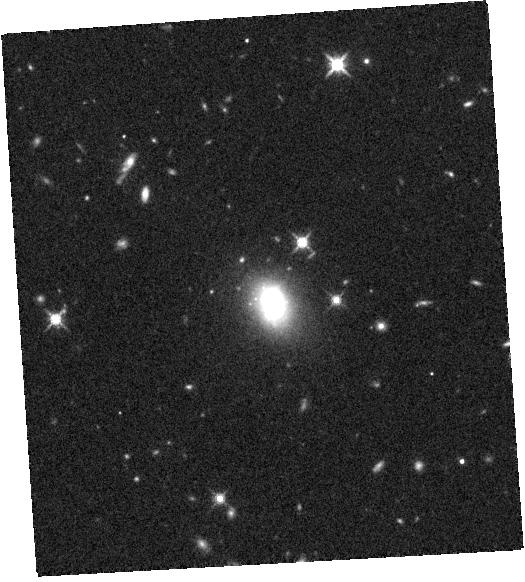
Target: SDSSJ160135.95+311353.7. Instrument: WFC3/IR. Filter: F140W. Exposure: 7 min. Observation ID: hst_15607_06_wfc3_ir_f140w_idwm06

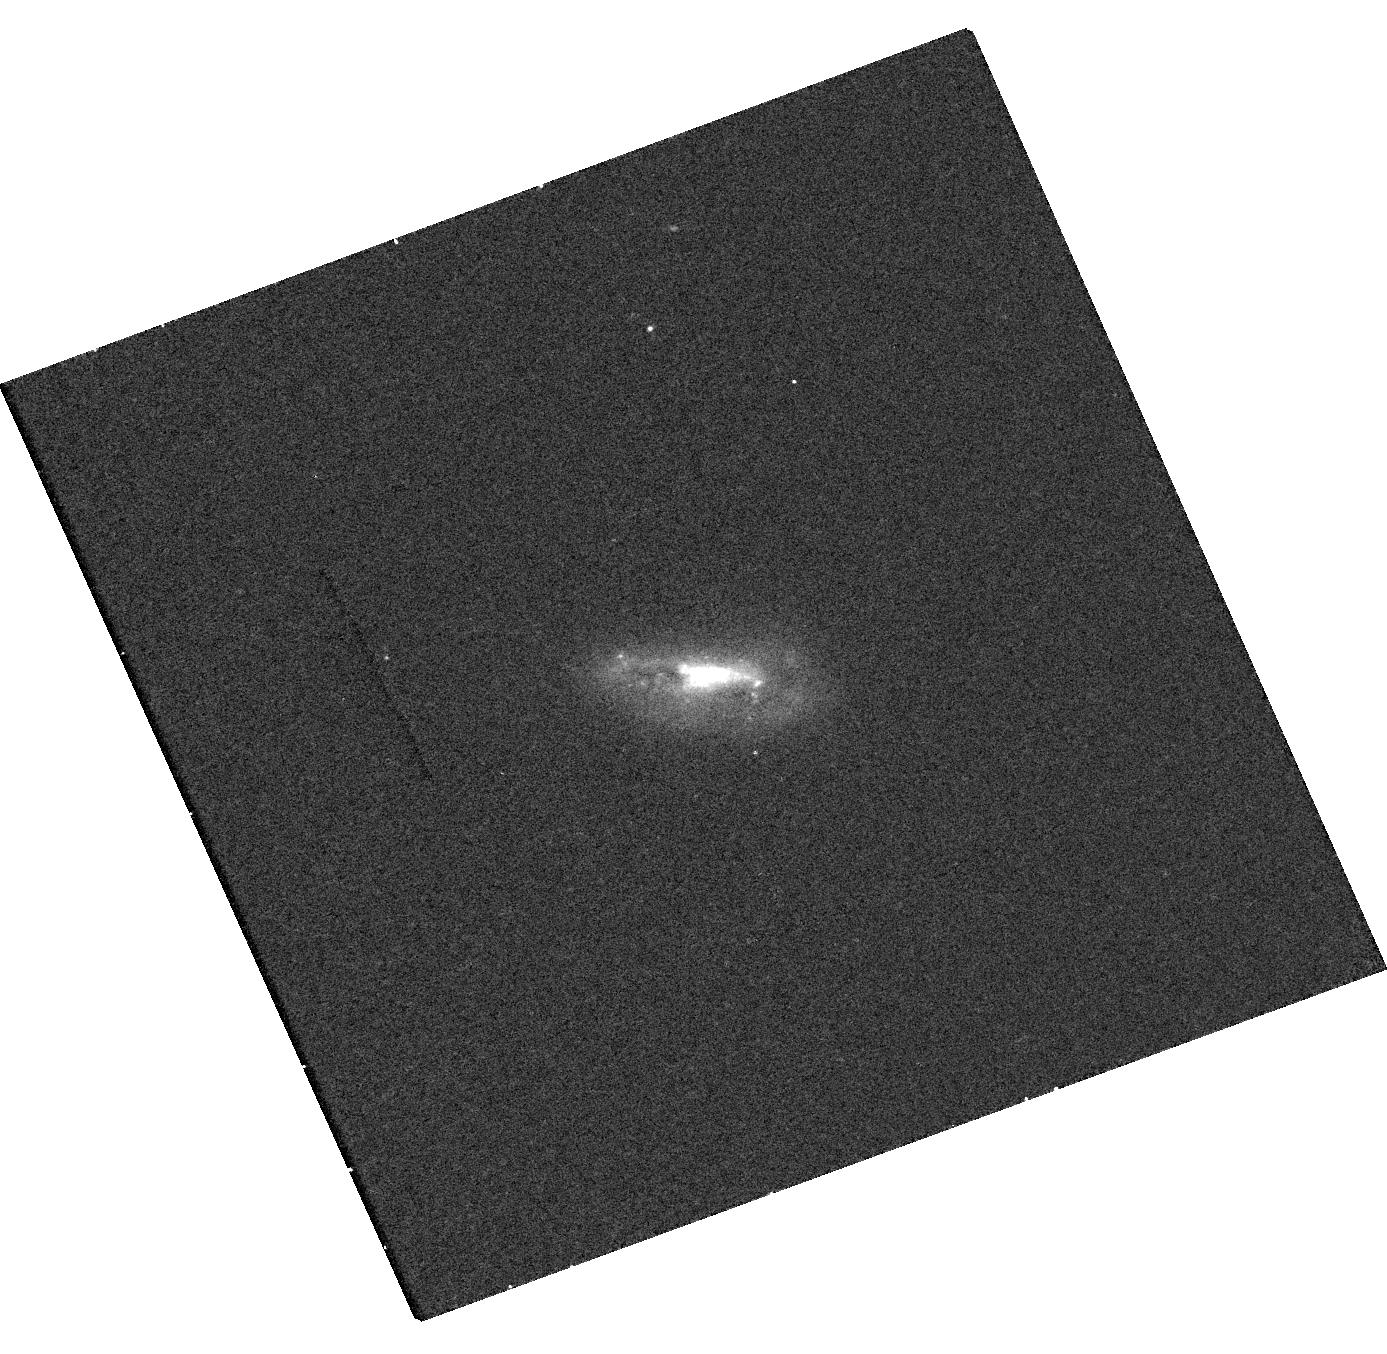
Target: SDSSJ005904.10+010004.2. Instrument: WFC3/UVIS. Filter: F336W. Exposure: 15 min. Observation ID: hst_15607_04_wfc3_uvis_f336w_idwm04

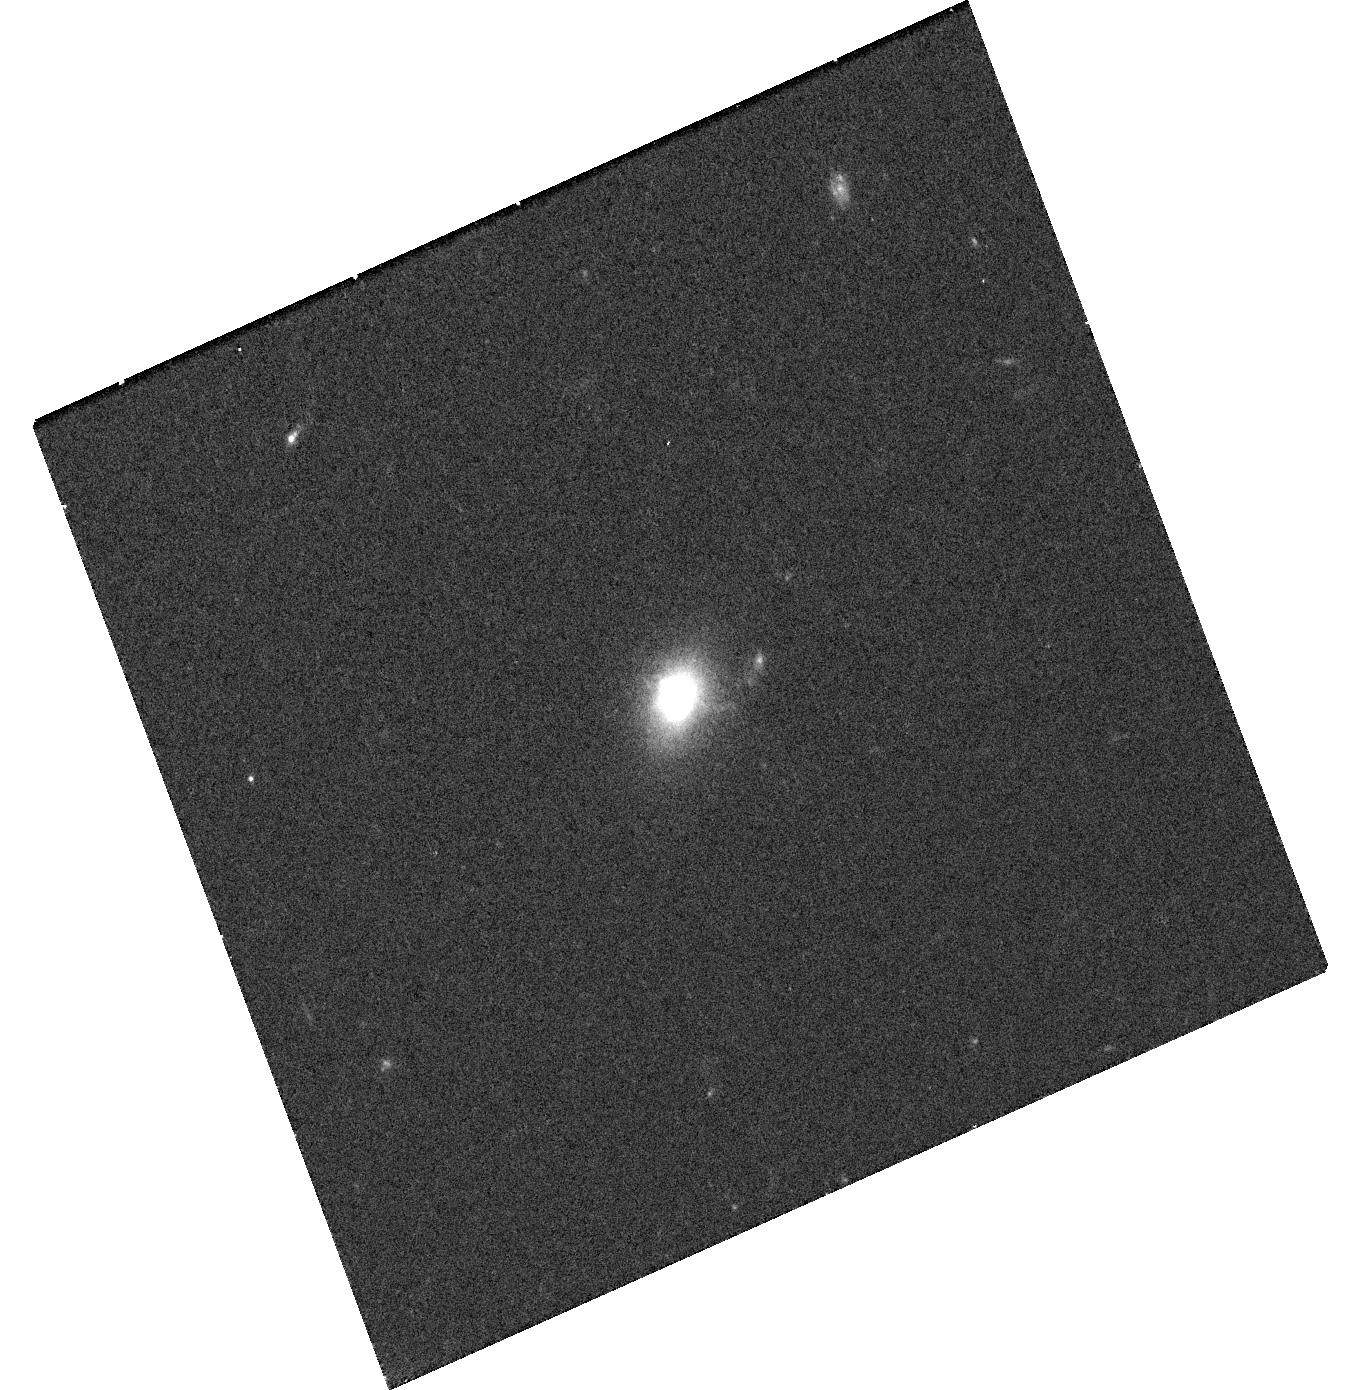
Target: SDSSJ154748.99+220303.2. Instrument: WFC3/UVIS. Filter: F606W. Exposure: 12 min. Observation ID: hst_15607_05_wfc3_uvis_f606w_idwm05

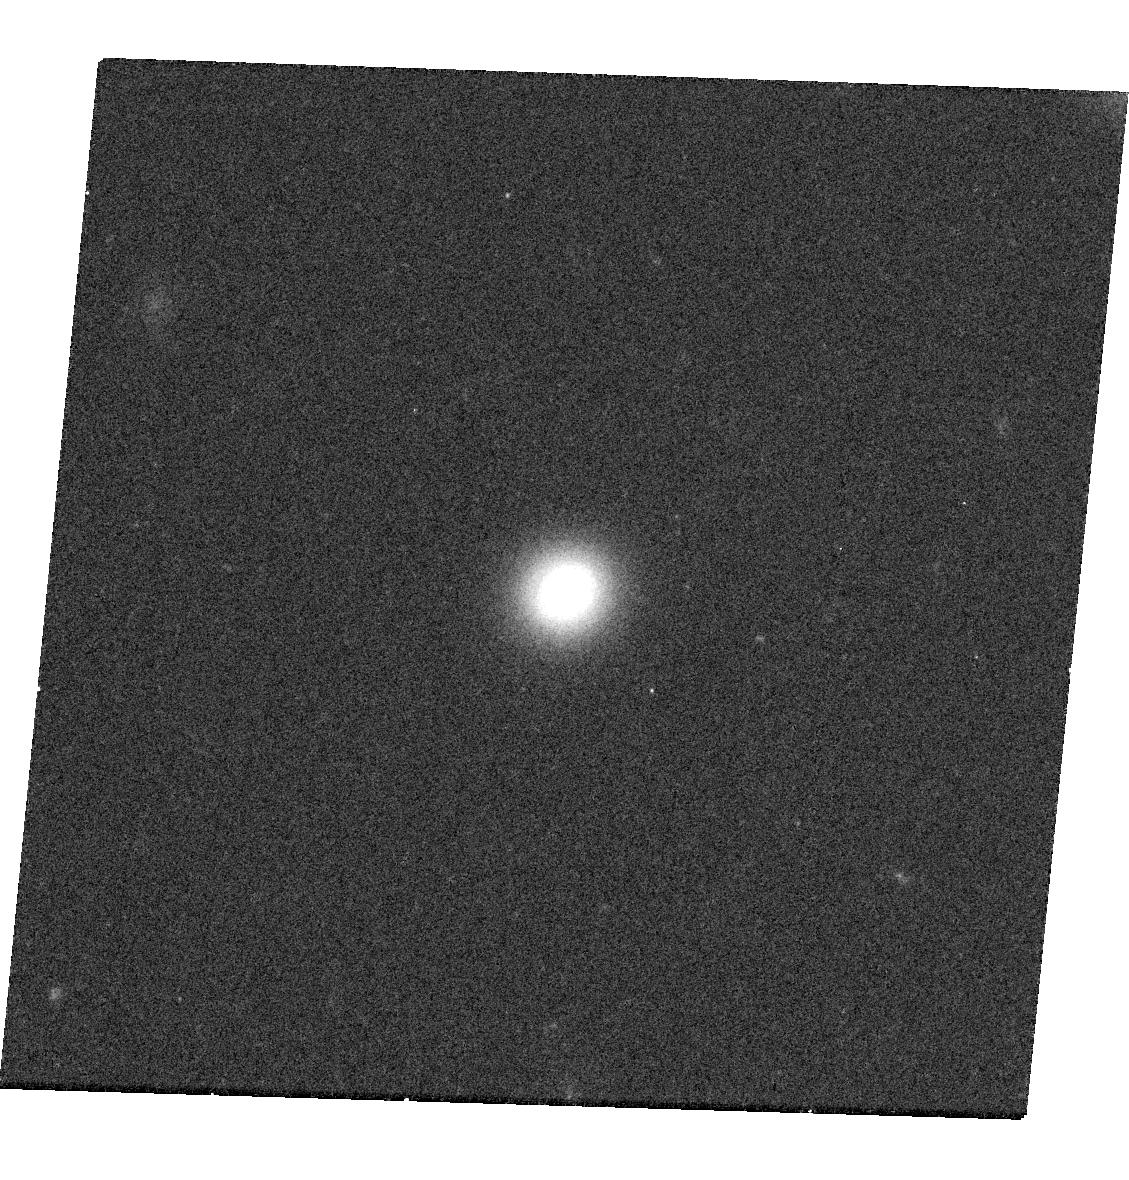
Target: SDSSJ114359.58+244251.7. Instrument: WFC3/UVIS. Filter: F606W. Exposure: 12 min. Observation ID: hst_15607_02_wfc3_uvis_f606w_idwm02

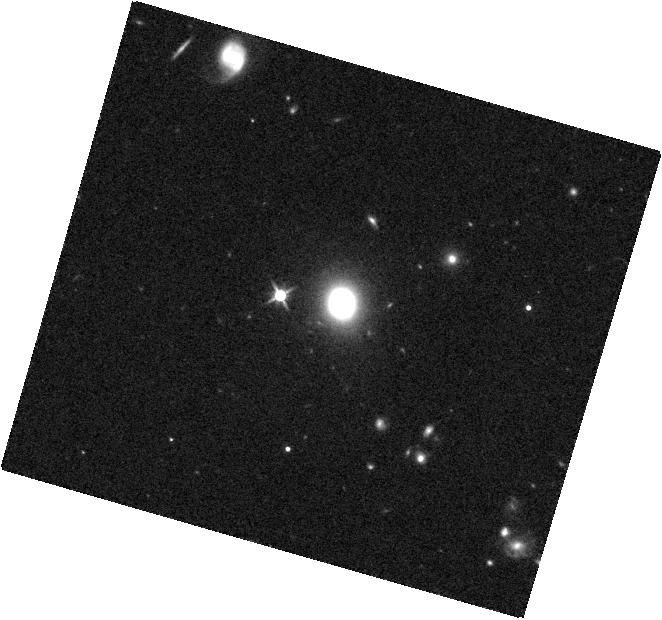
Target: SDSSJ133245.62+263449.3. Instrument: WFC3/IR. Filter: F140W. Exposure: 7 min. Observation ID: hst_15607_03_wfc3_ir_f140w_idwm03

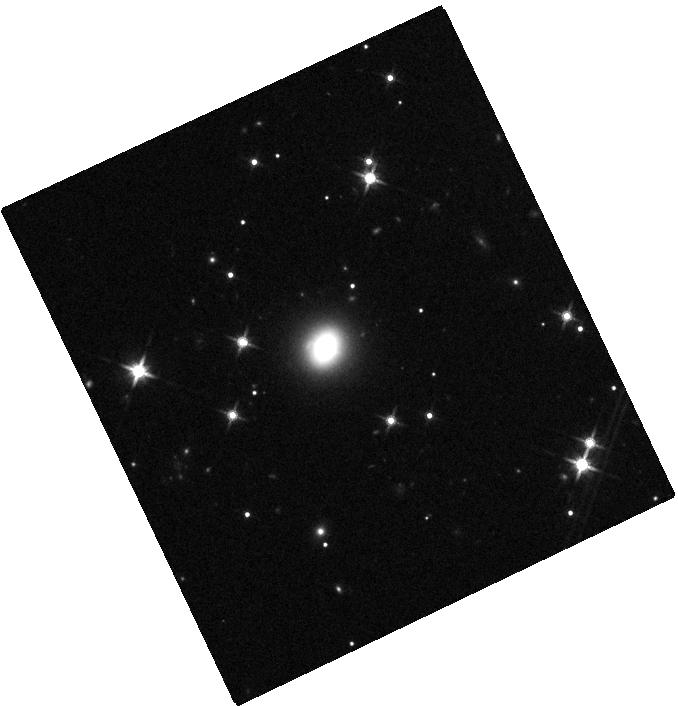
Target: SDSSJ032224.64+401119.8. Instrument: WFC3/IR. Filter: F140W. Exposure: 7 min. Observation ID: hst_15607_01_wfc3_ir_f140w_idwm01

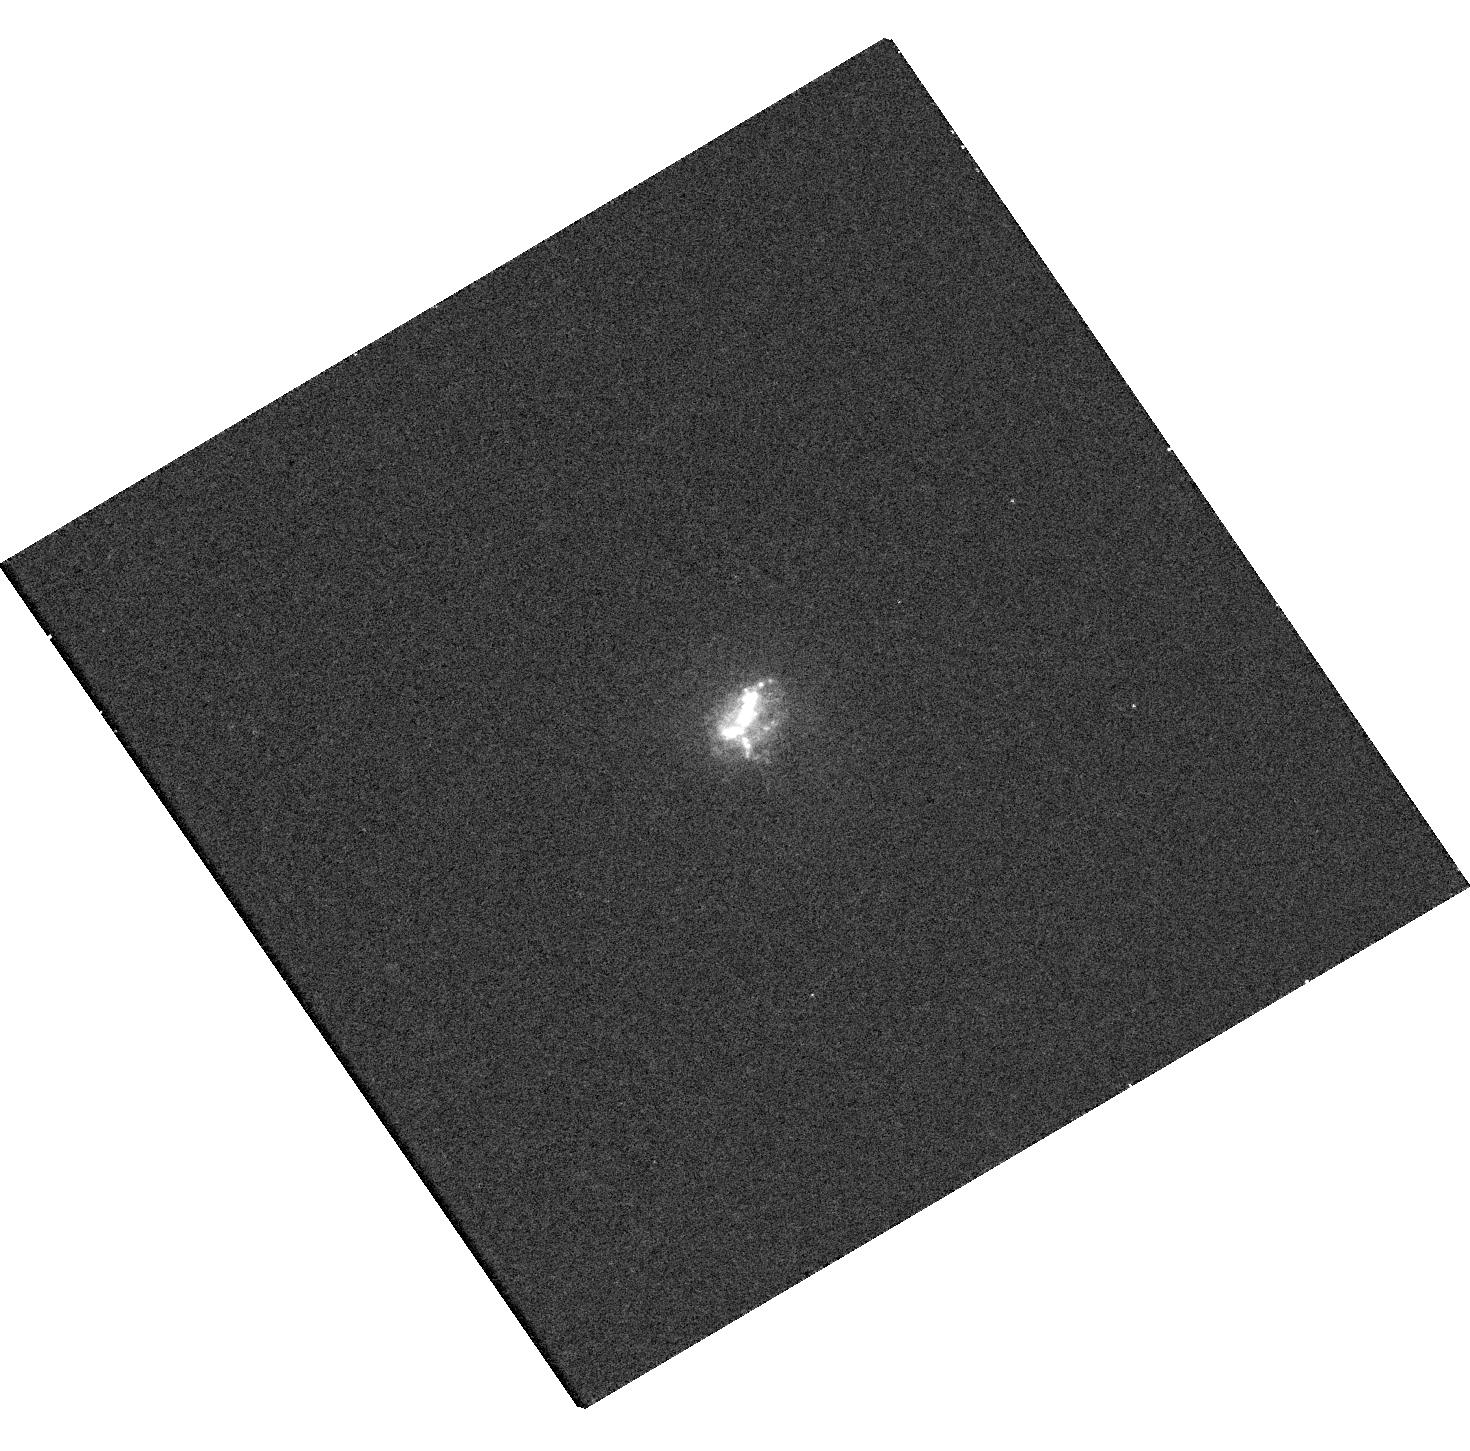
Target: SDSSJ233244.60-005847.9. Instrument: WFC3/UVIS. Filter: F336W. Exposure: 15 min. Observation ID: hst_15607_07_wfc3_uvis_f336w_idwm07

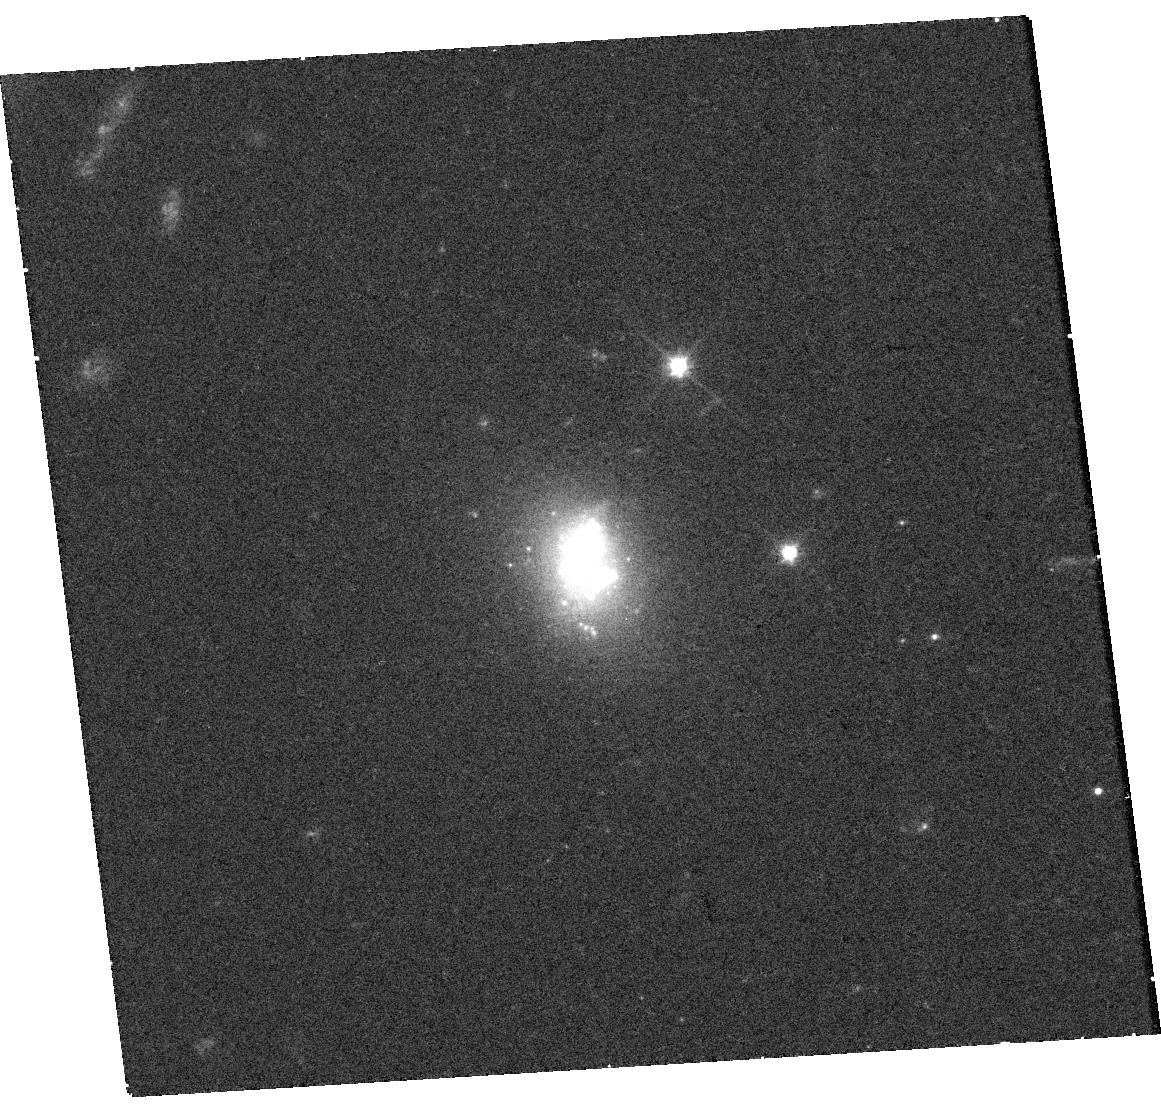
Target: SDSSJ160135.95+311353.7. Instrument: WFC3/UVIS. Filter: F606W. Exposure: 12 min. Observation ID: hst_15607_06_wfc3_uvis_f606w_idwm06

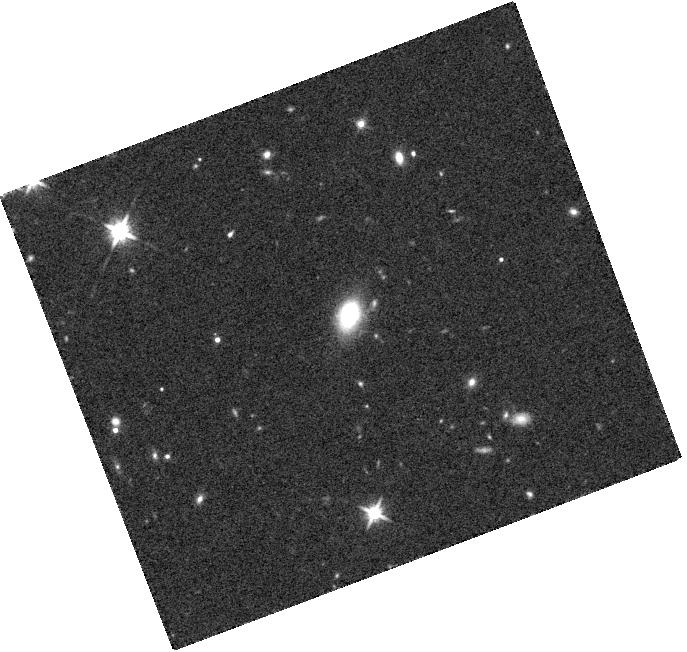
Target: SDSSJ154748.99+220303.2. Instrument: WFC3/IR. Filter: F140W. Exposure: 7 min. Observation ID: hst_15607_05_wfc3_ir_f140w_idwm05

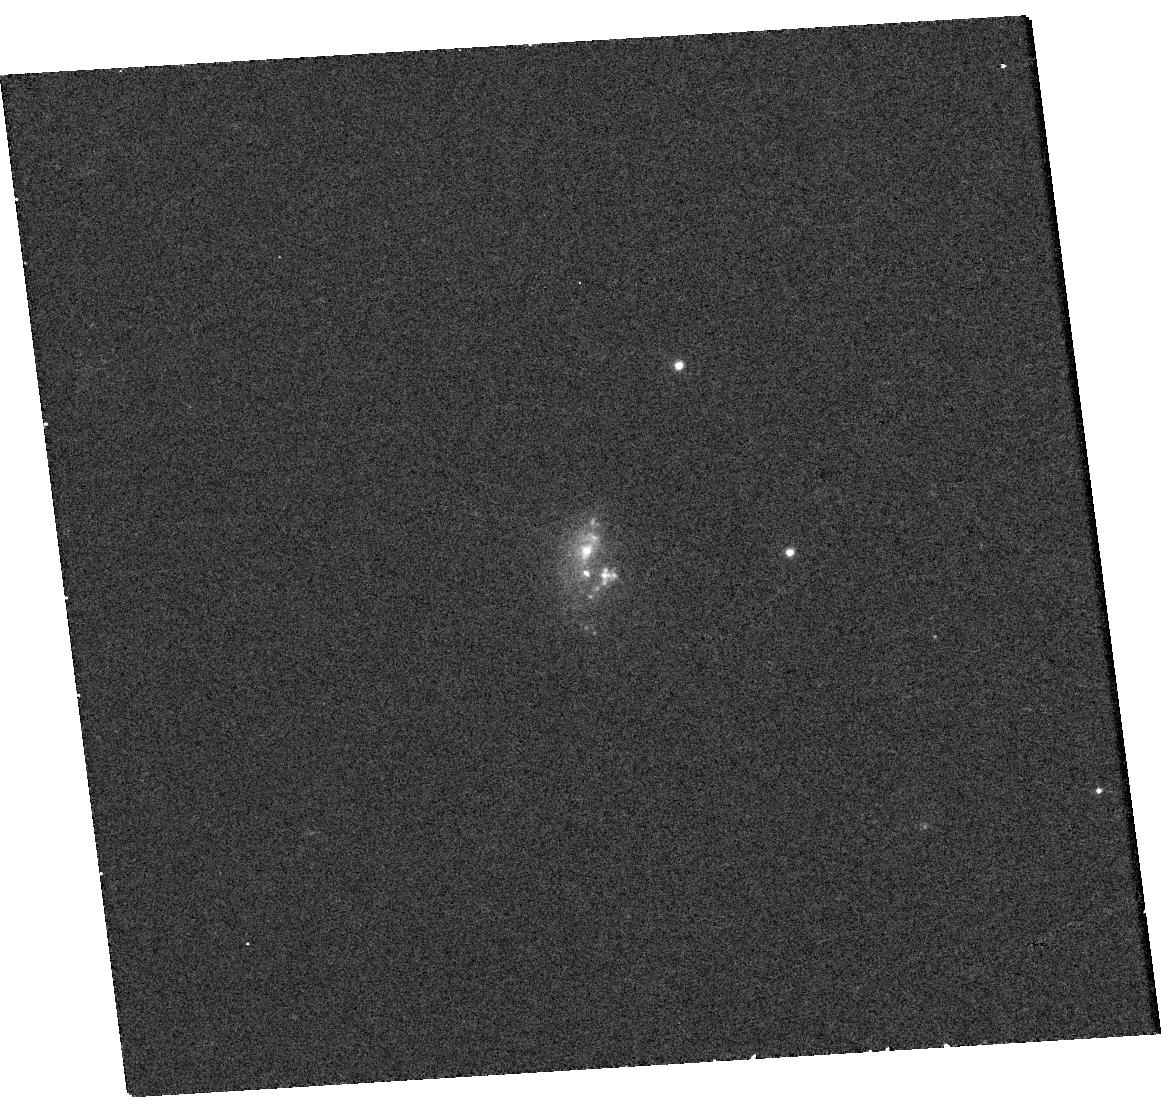
Target: SDSSJ160135.95+311353.7. Instrument: WFC3/UVIS. Filter: F336W. Exposure: 15 min. Observation ID: hst_15607_06_wfc3_uvis_f336w_idwm06

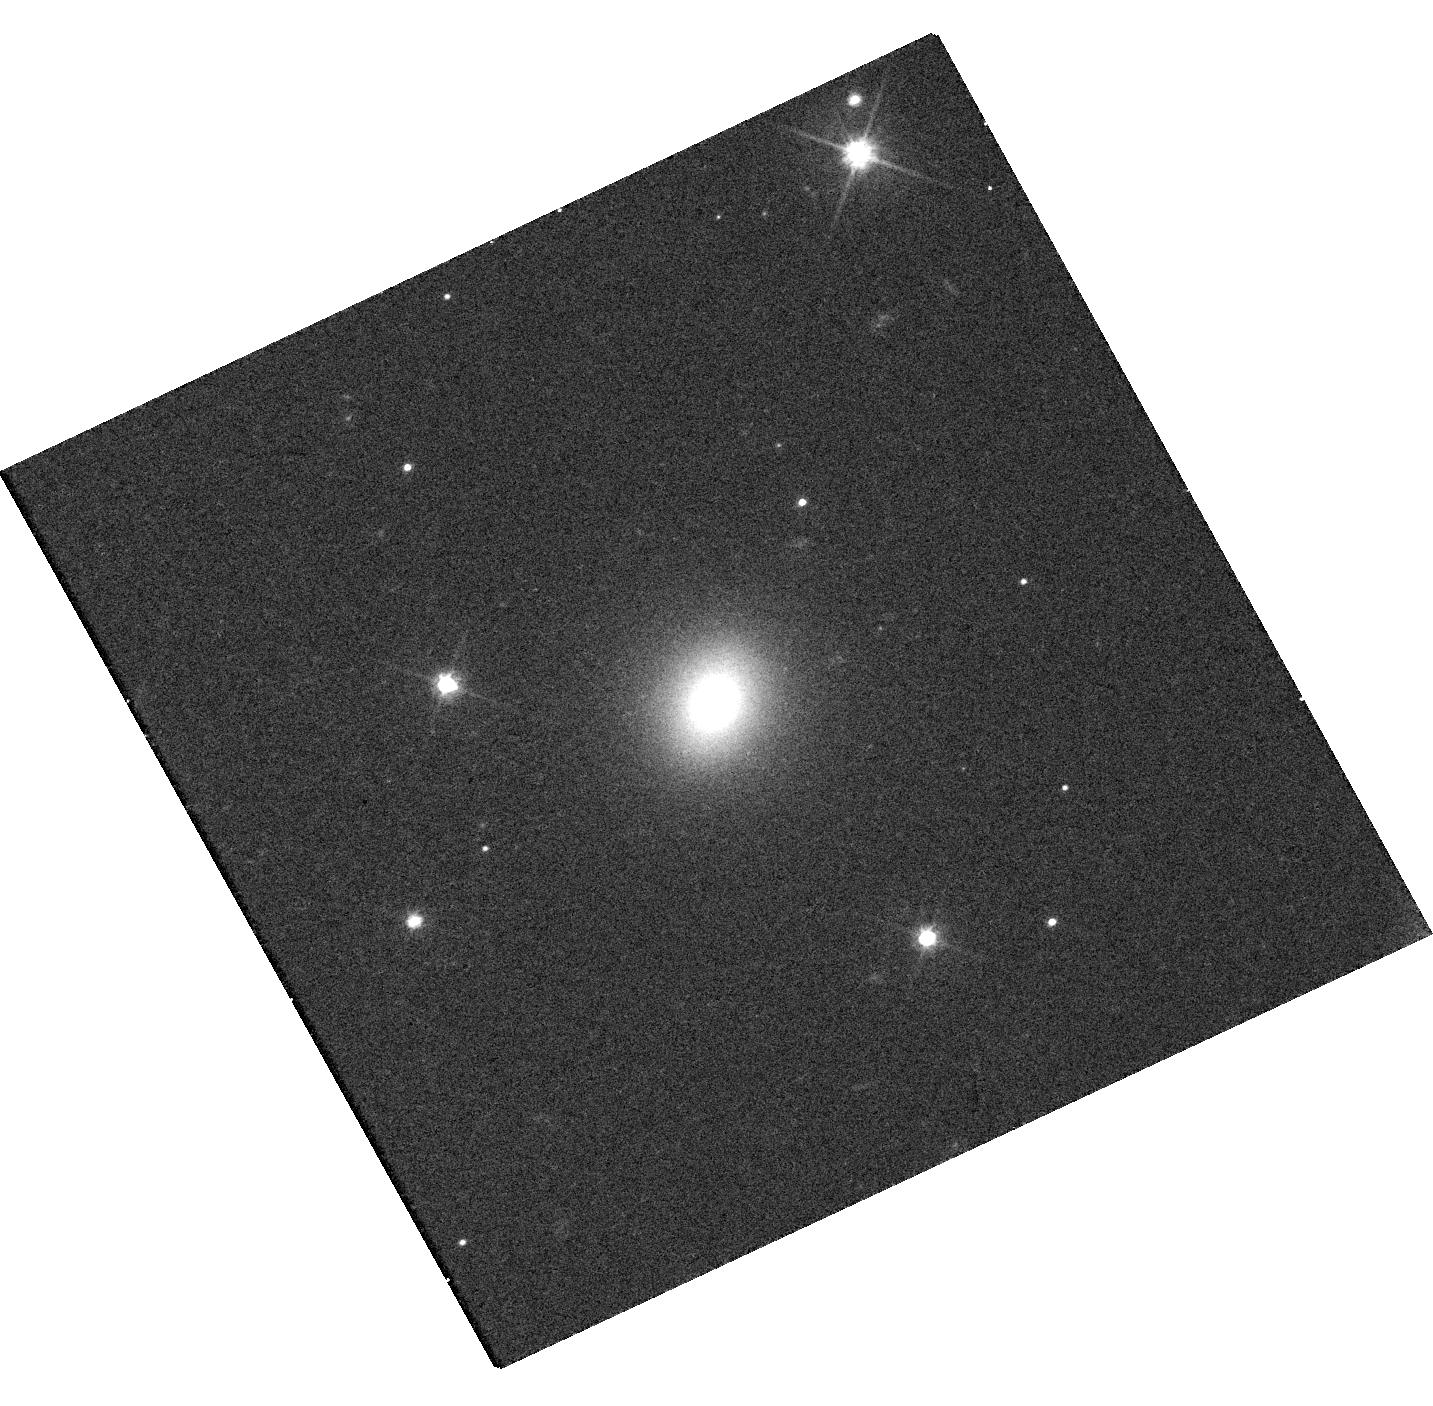
Target: SDSSJ032224.64+401119.8. Instrument: WFC3/UVIS. Filter: F606W. Exposure: 12 min. Observation ID: hst_15607_01_wfc3_uvis_f606w_idwm01

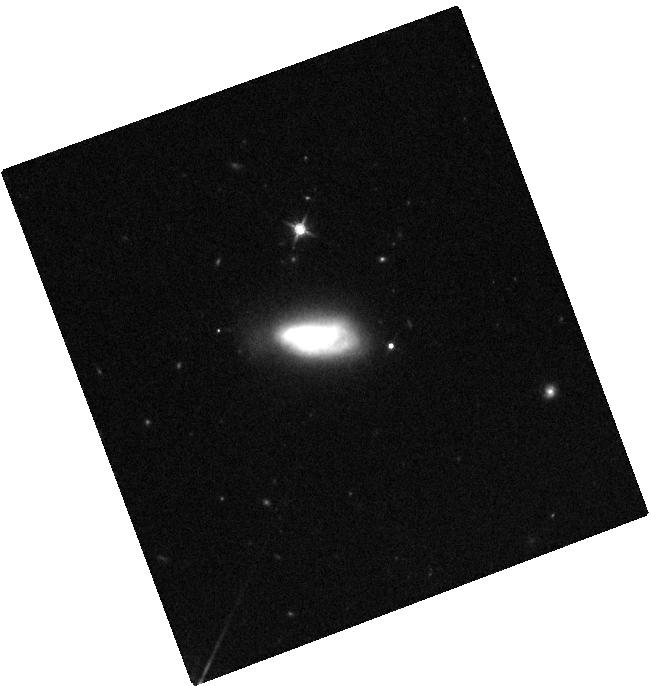
Target: SDSSJ005904.10+010004.2. Instrument: WFC3/IR. Filter: F140W. Exposure: 7 min. Observation ID: hst_15607_04_wfc3_ir_f140w_idwm04

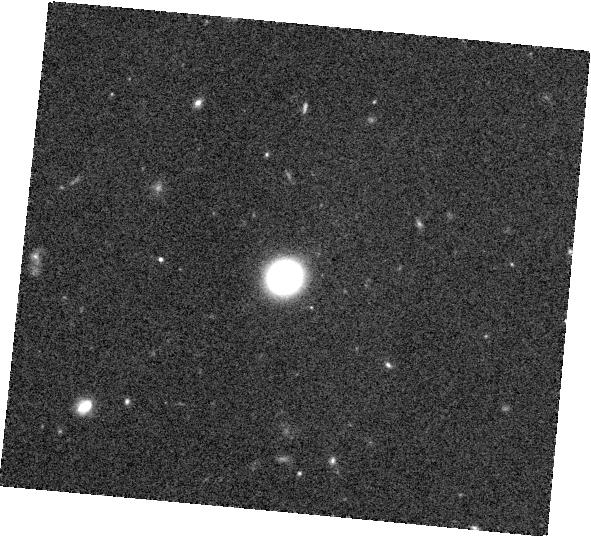
Target: SDSSJ114359.58+244251.7. Instrument: WFC3/IR. Filter: F140W. Exposure: 7 min. Observation ID: hst_15607_02_wfc3_ir_f140w_idwm02

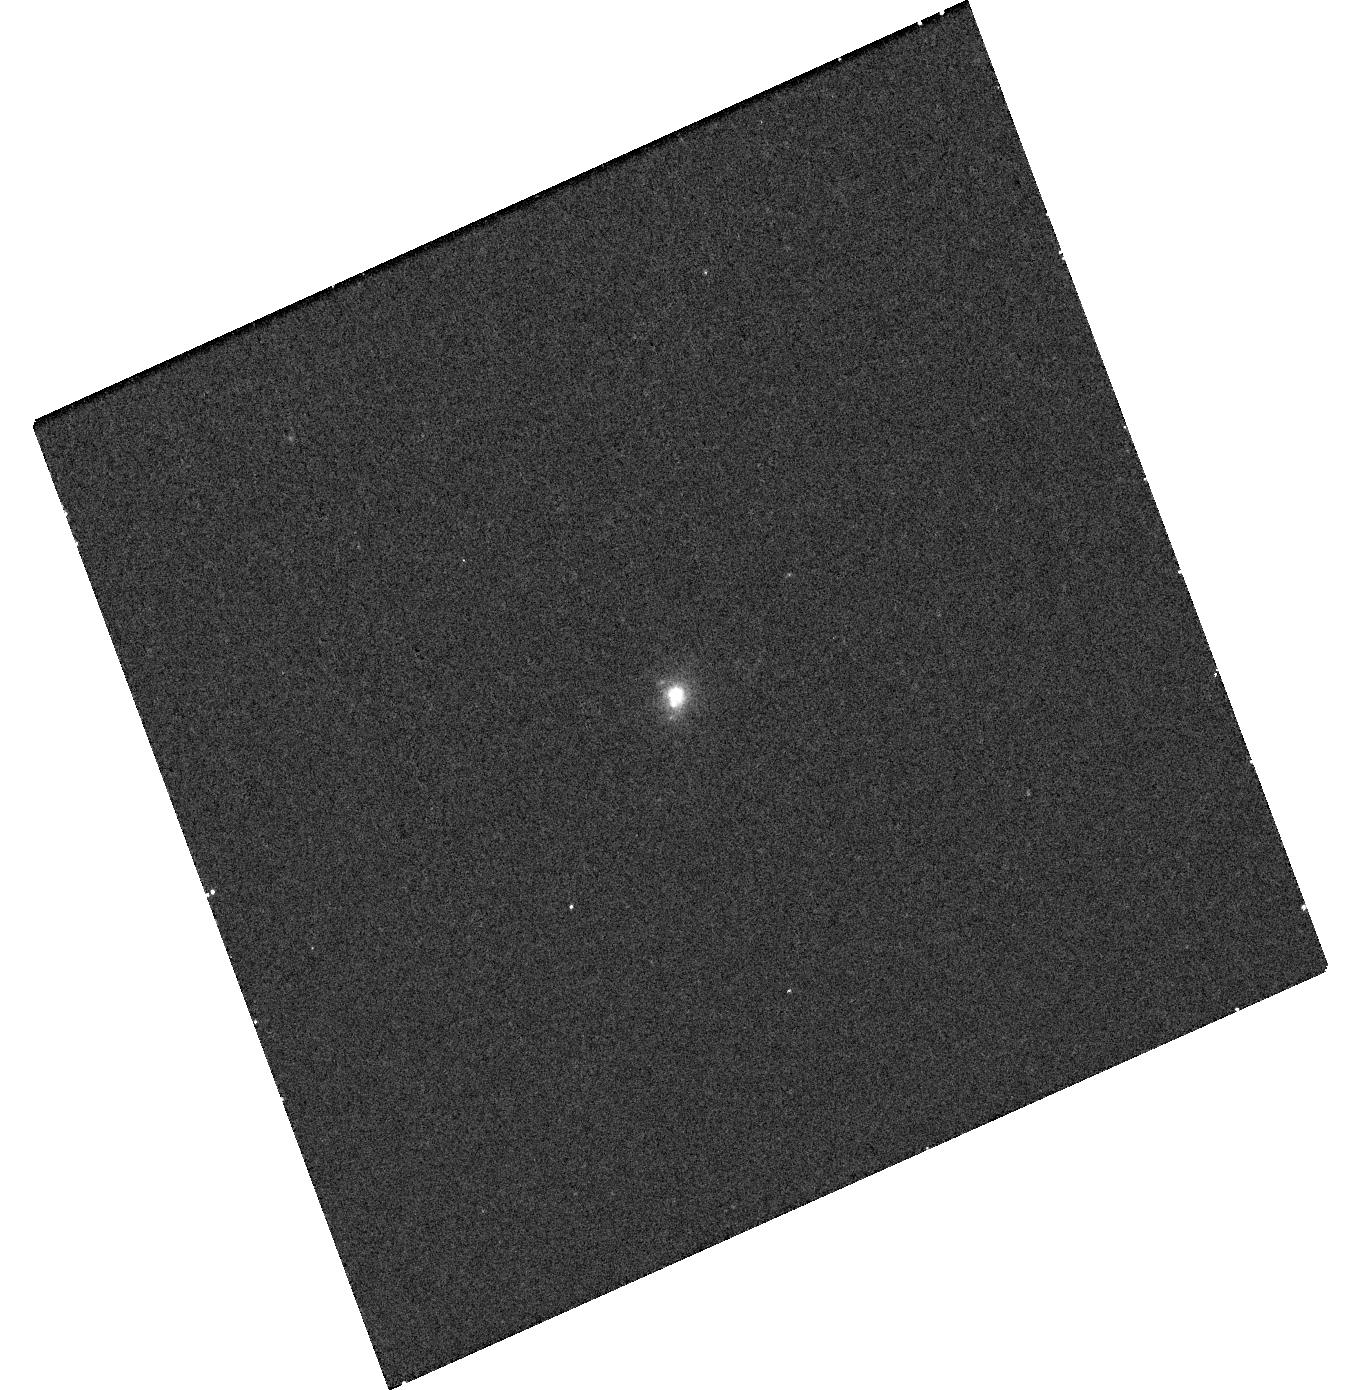
Target: SDSSJ154748.99+220303.2. Instrument: WFC3/UVIS. Filter: F336W. Exposure: 15 min. Observation ID: hst_15607_05_wfc3_uvis_f336w_idwm05

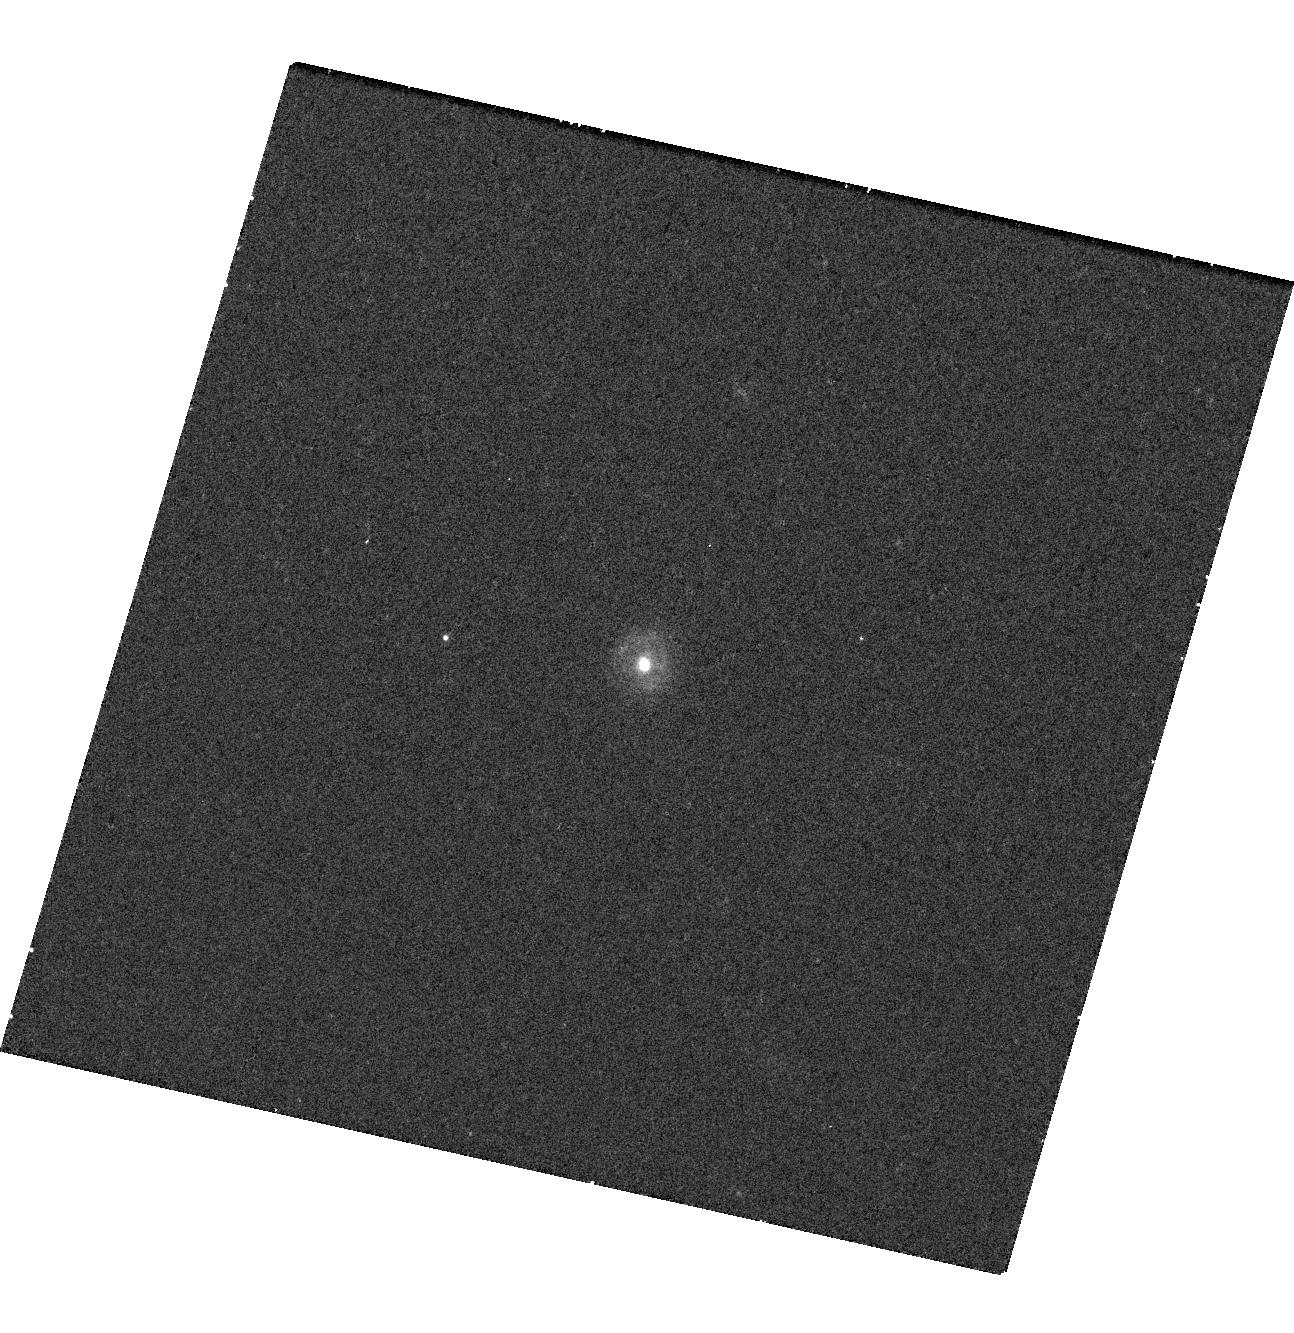
Target: SDSSJ133245.62+263449.3. Instrument: WFC3/UVIS. Filter: F336W. Exposure: 15 min. Observation ID: hst_15607_03_wfc3_uvis_f336w_idwm03

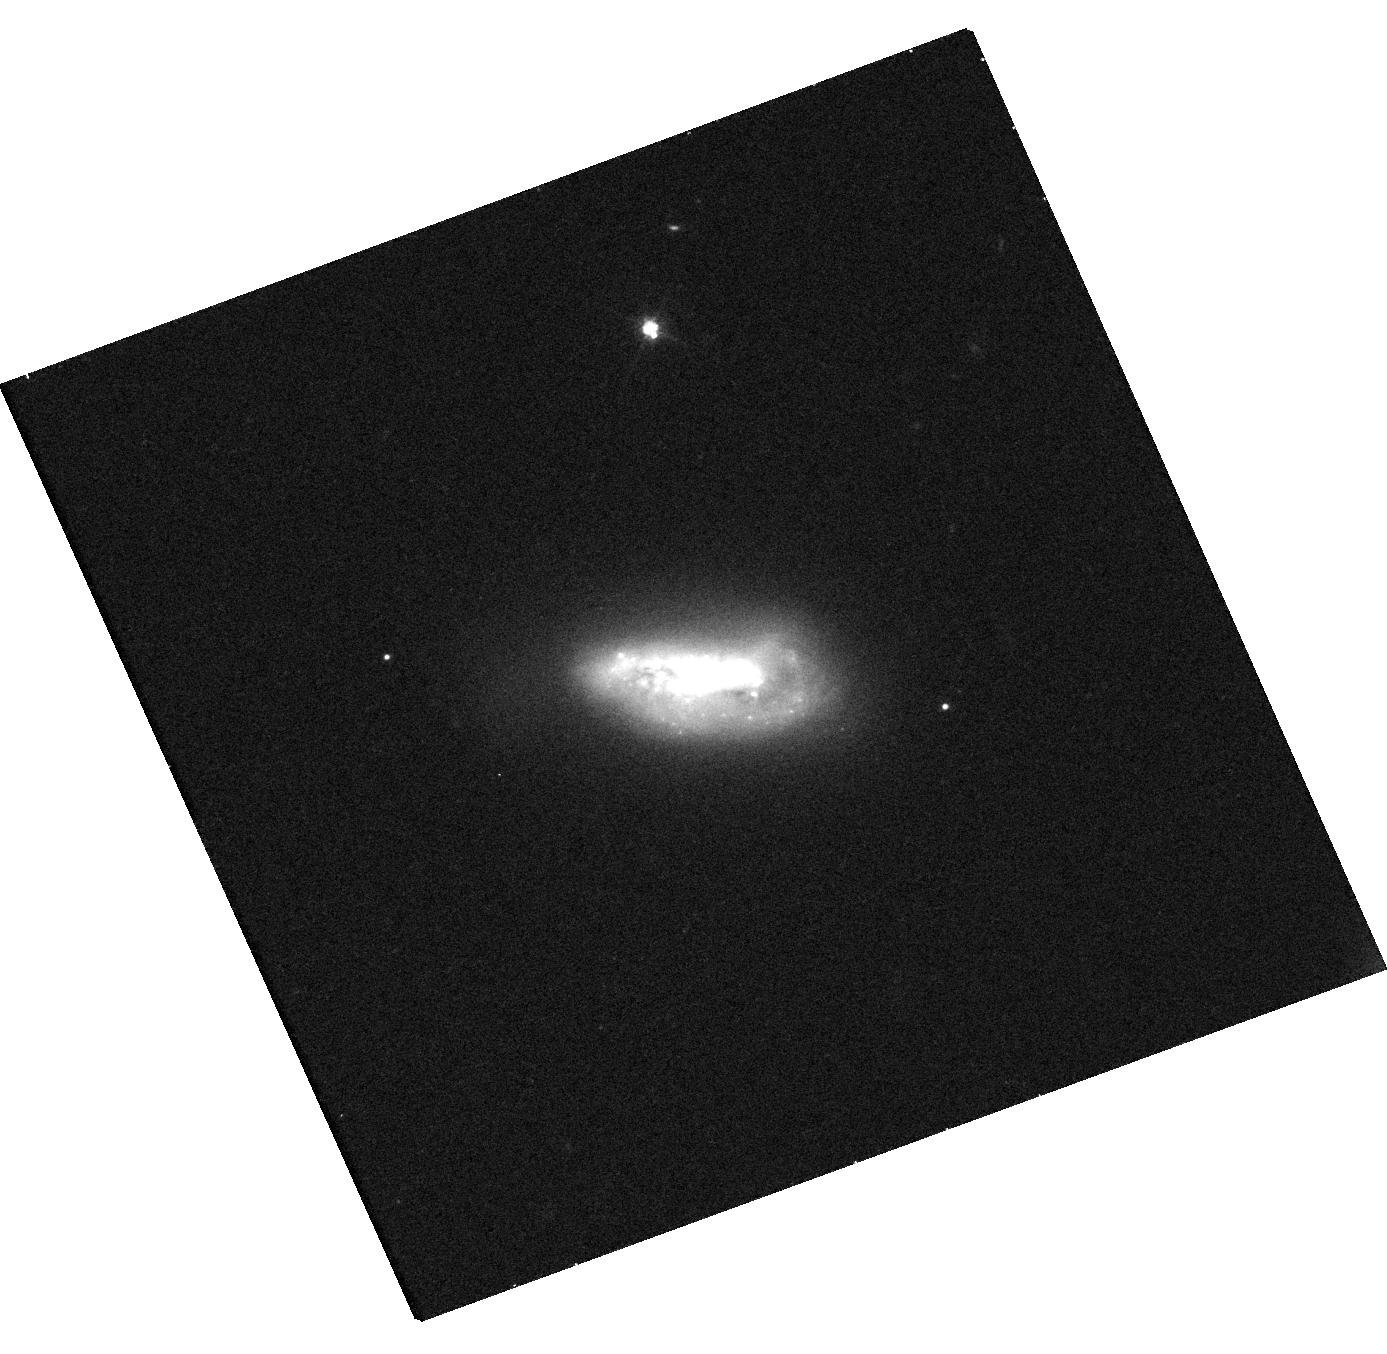
Target: SDSSJ005904.10+010004.2. Instrument: WFC3/UVIS. Filter: F606W. Exposure: 12 min. Observation ID: hst_15607_04_wfc3_uvis_f606w_idwm04

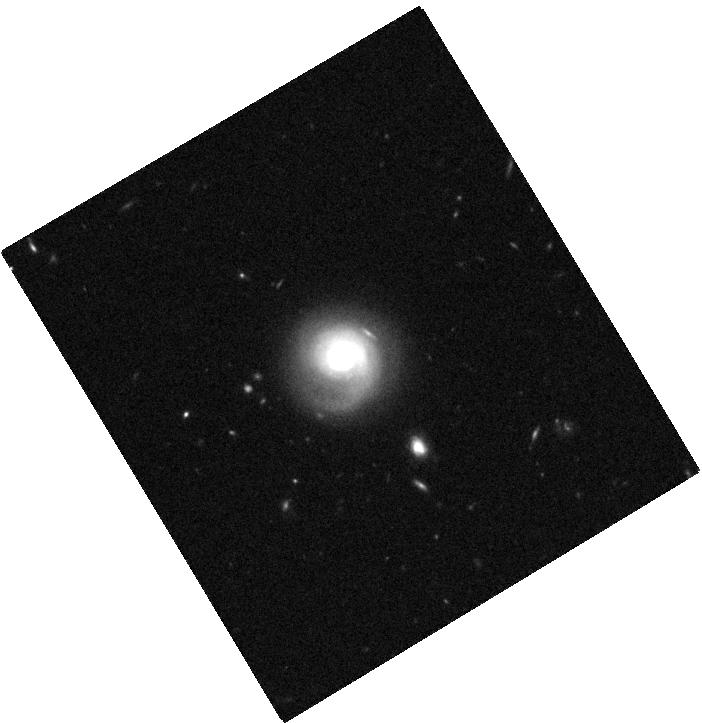
Target: SDSSJ233244.60-005847.9. Instrument: WFC3/IR. Filter: F140W. Exposure: 7 min. Observation ID: hst_15607_07_wfc3_ir_f140w_idwm07

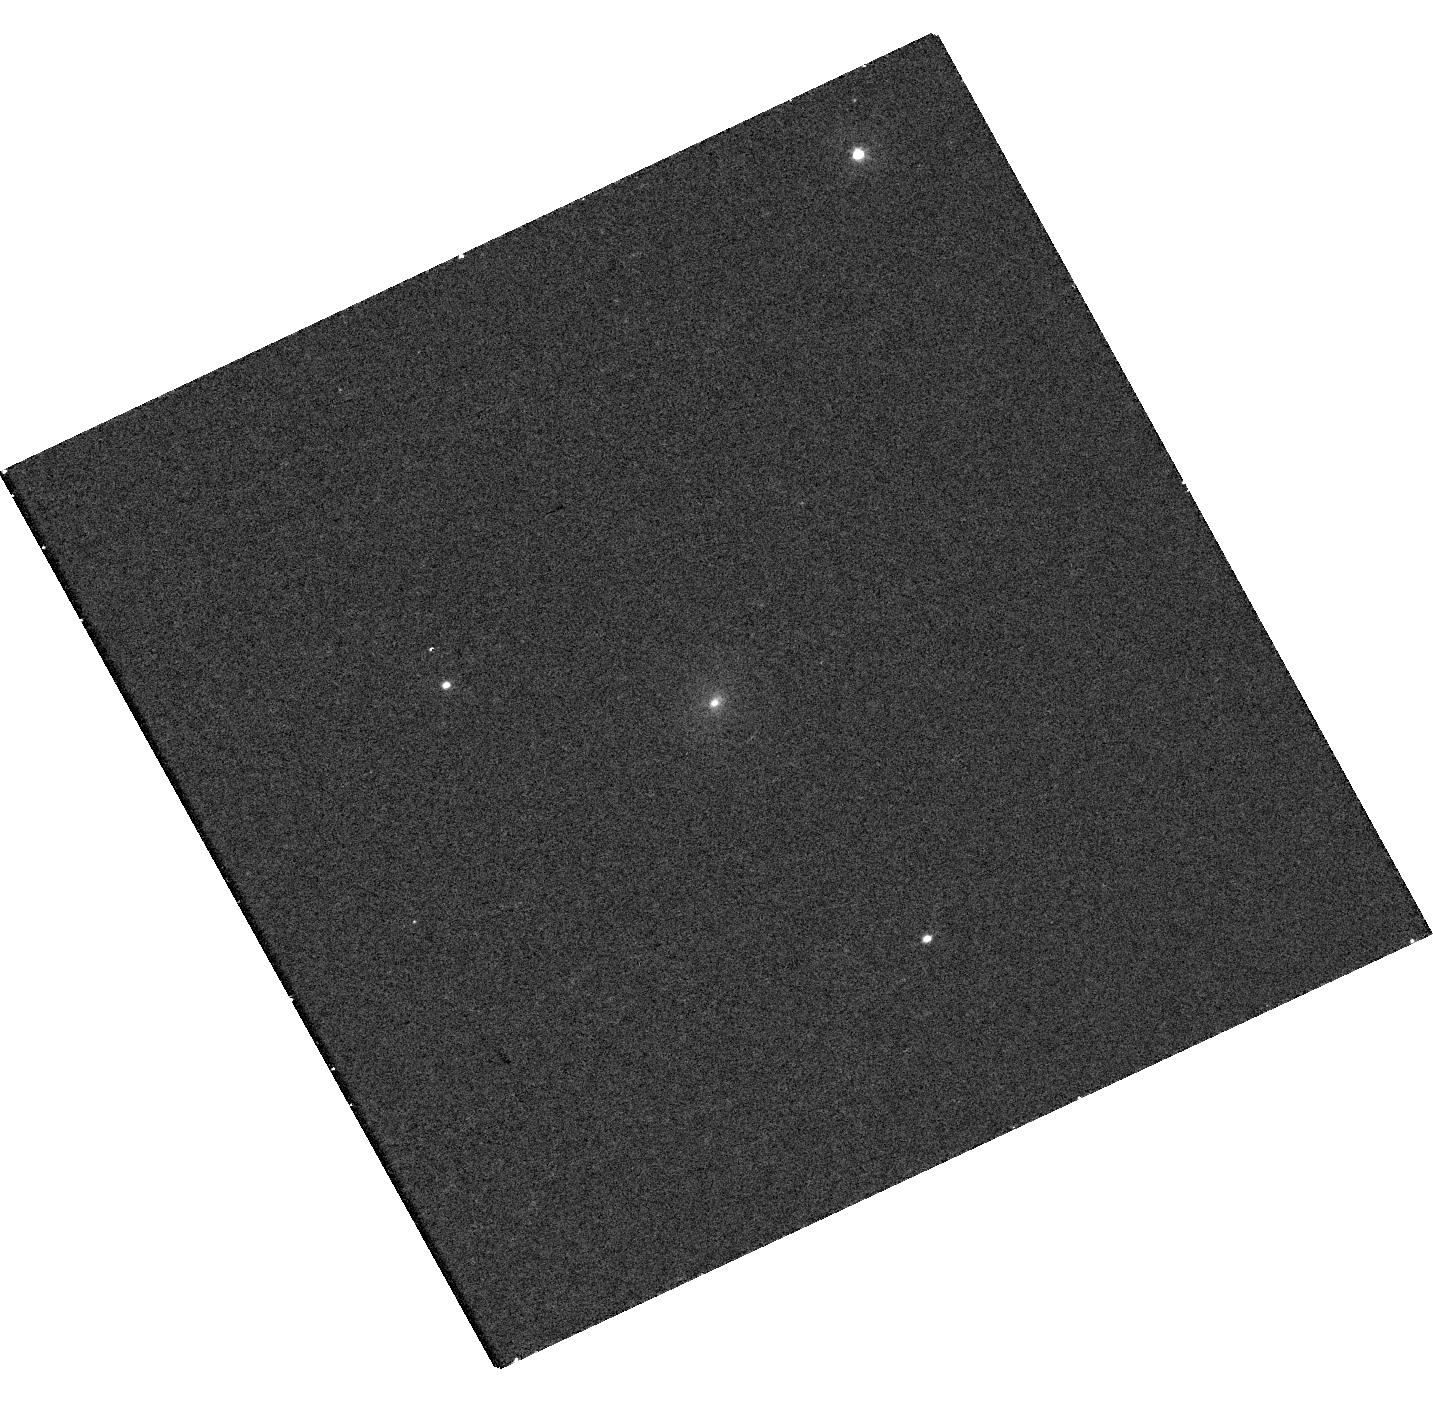
Target: SDSSJ032224.64+401119.8. Instrument: WFC3/UVIS. Filter: F336W. Exposure: 16 min. Observation ID: hst_15607_01_wfc3_uvis_f336w_idwm01

Testing Mid-Infrared AGN Selection in Dwarf Galaxies with Chandra and HST (PI: Reines, Amy E.)

Studies of massive black holes (BH) in nearby dwarf galaxies can provide important constraints on the birth and growth of the first seed BHs in the early Universe. We propose joint Chandra and HST observations of 7 dwarf galaxies from our recent sample of mid-IR selected candidate AGNs in galaxies with stellar masses comparable to the Magellanic Clouds (Hainline et al. 2016). The proposed observations will enable us to firmly establish the presence of massive BHs in these dwarf galaxies, characterize the compact X-ray emission from the AGNs, and determine the properties of the host galaxies. Our results will also be compared to existing Chandra and HST observations of optically-selected AGNs in dwarfs that lack mid-IR signatures of an AGN.